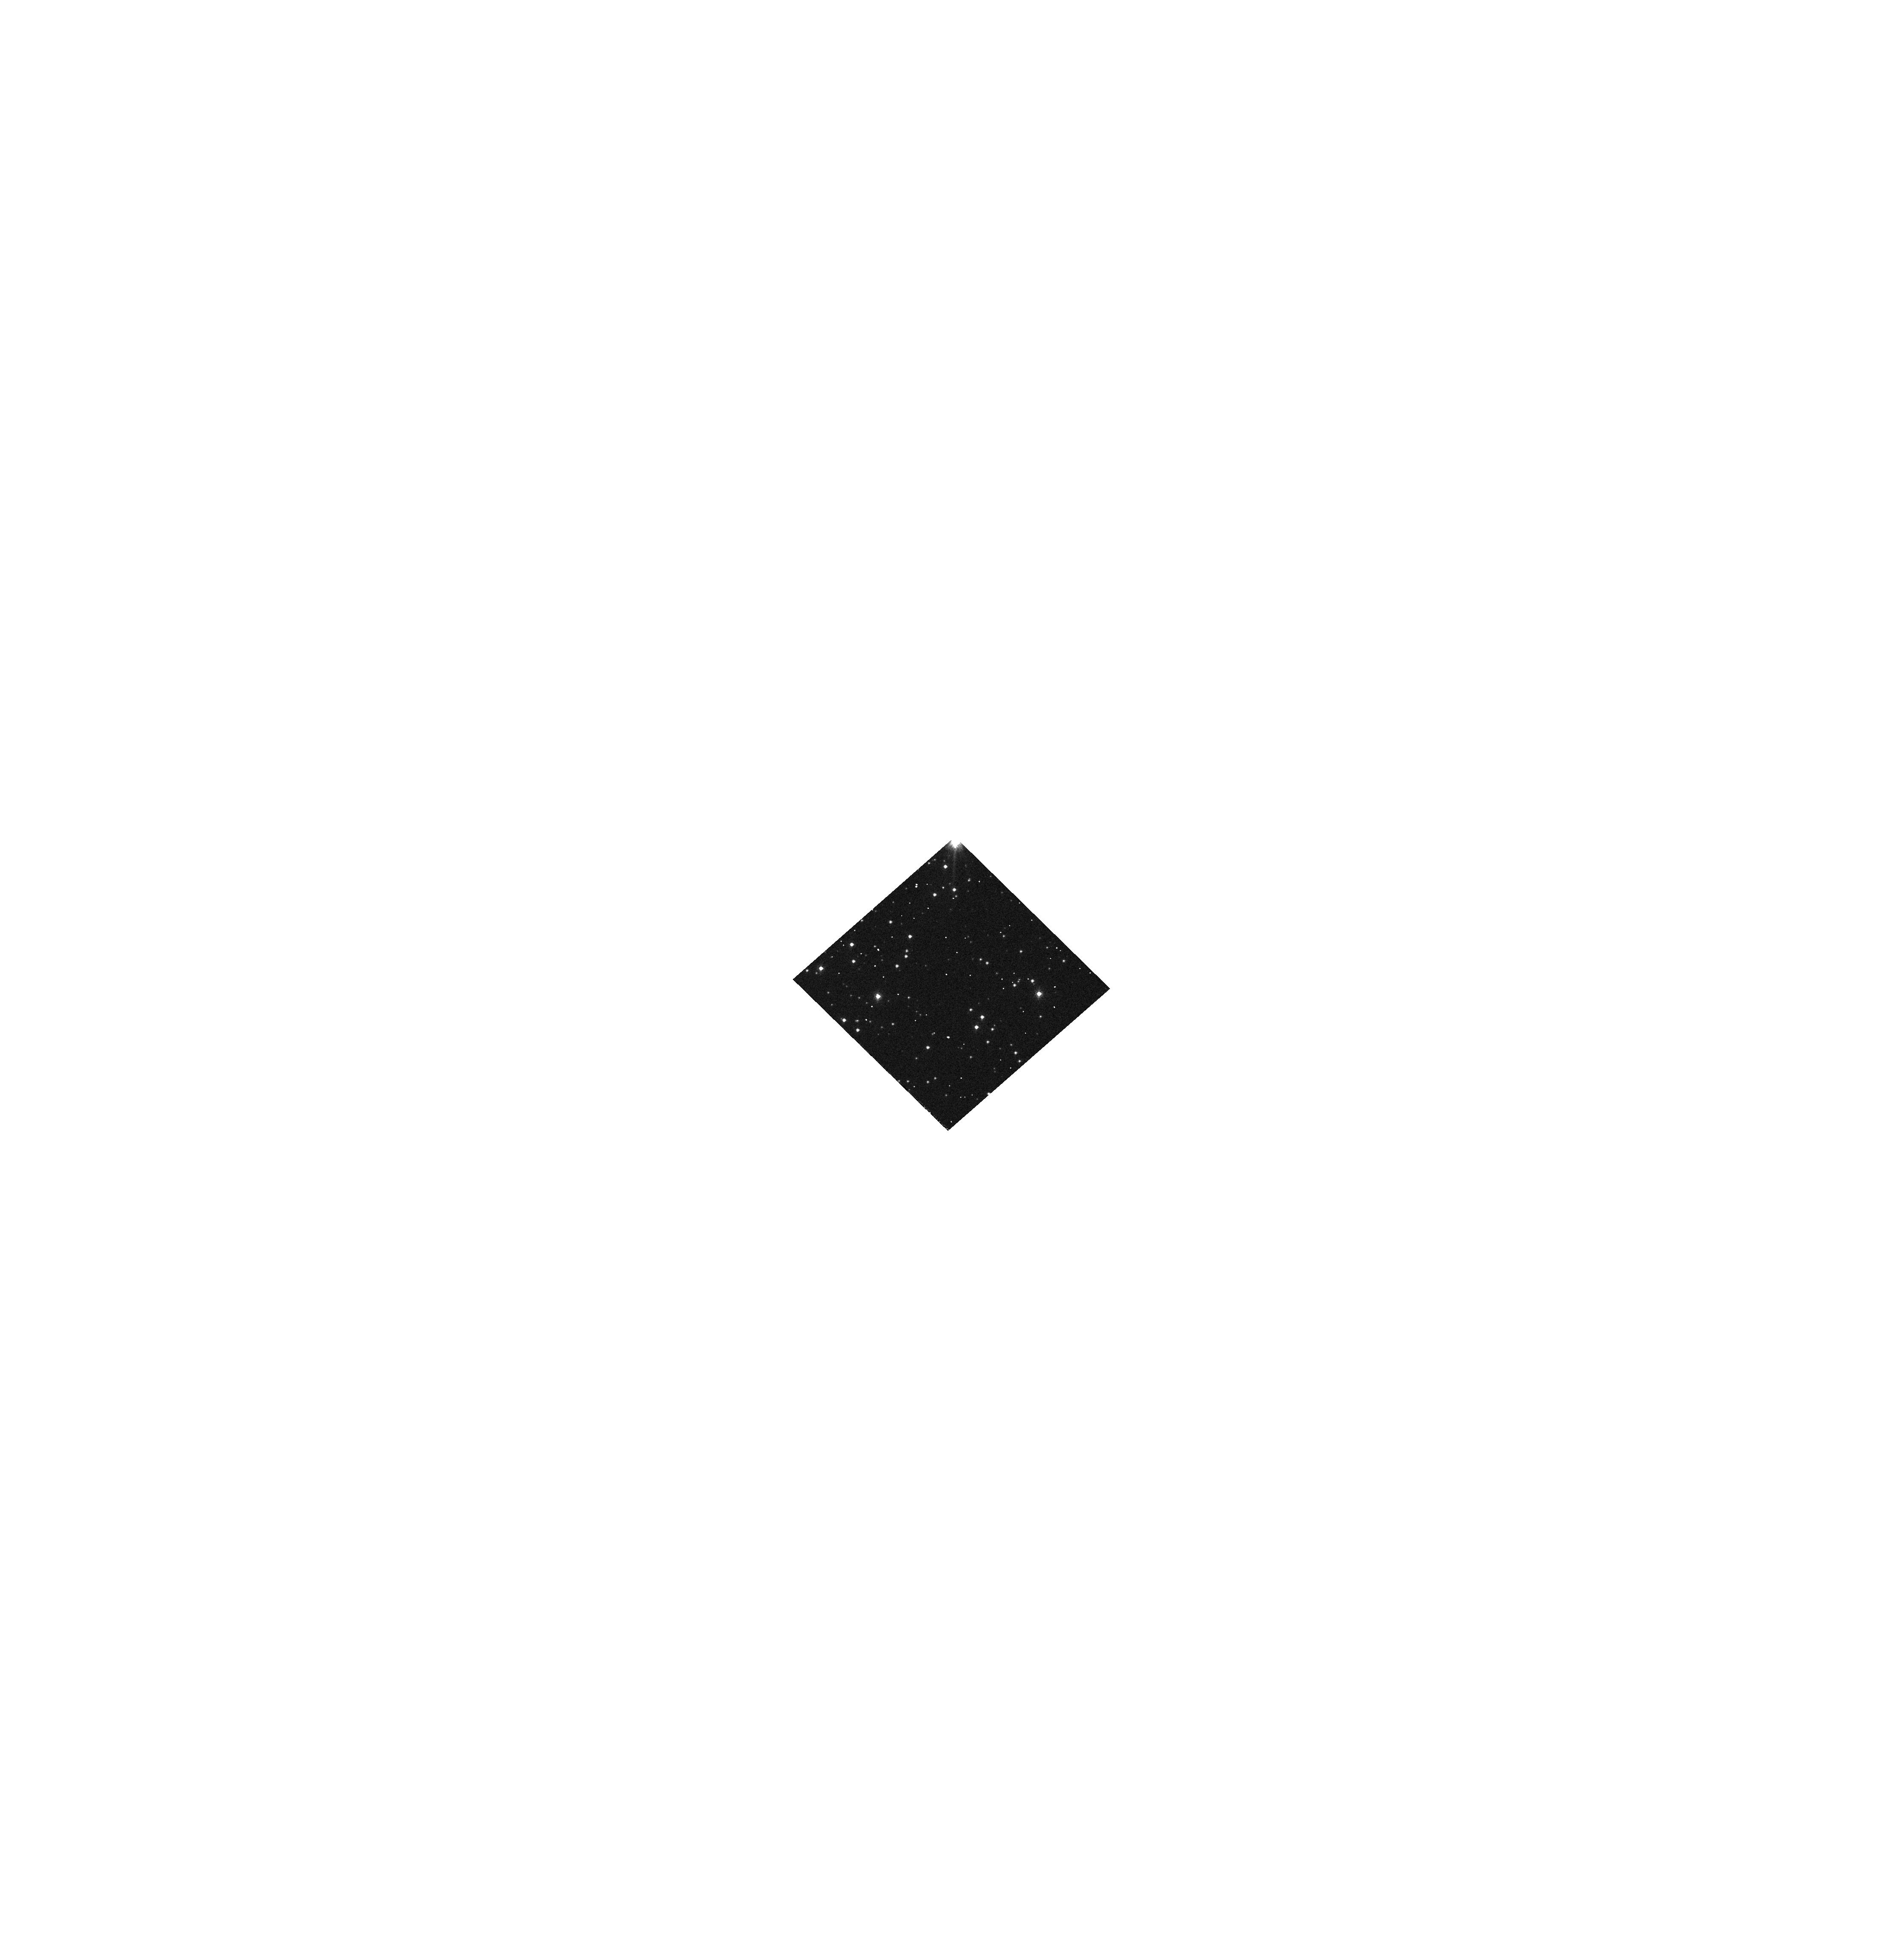
Target: PN-G325.0+03.2. Instrument: WFC3/UVIS. Filter: F814W. Exposure: 1 min. Observation ID: hst_11657_92_wfc3_uvis_f814w_ib1b92

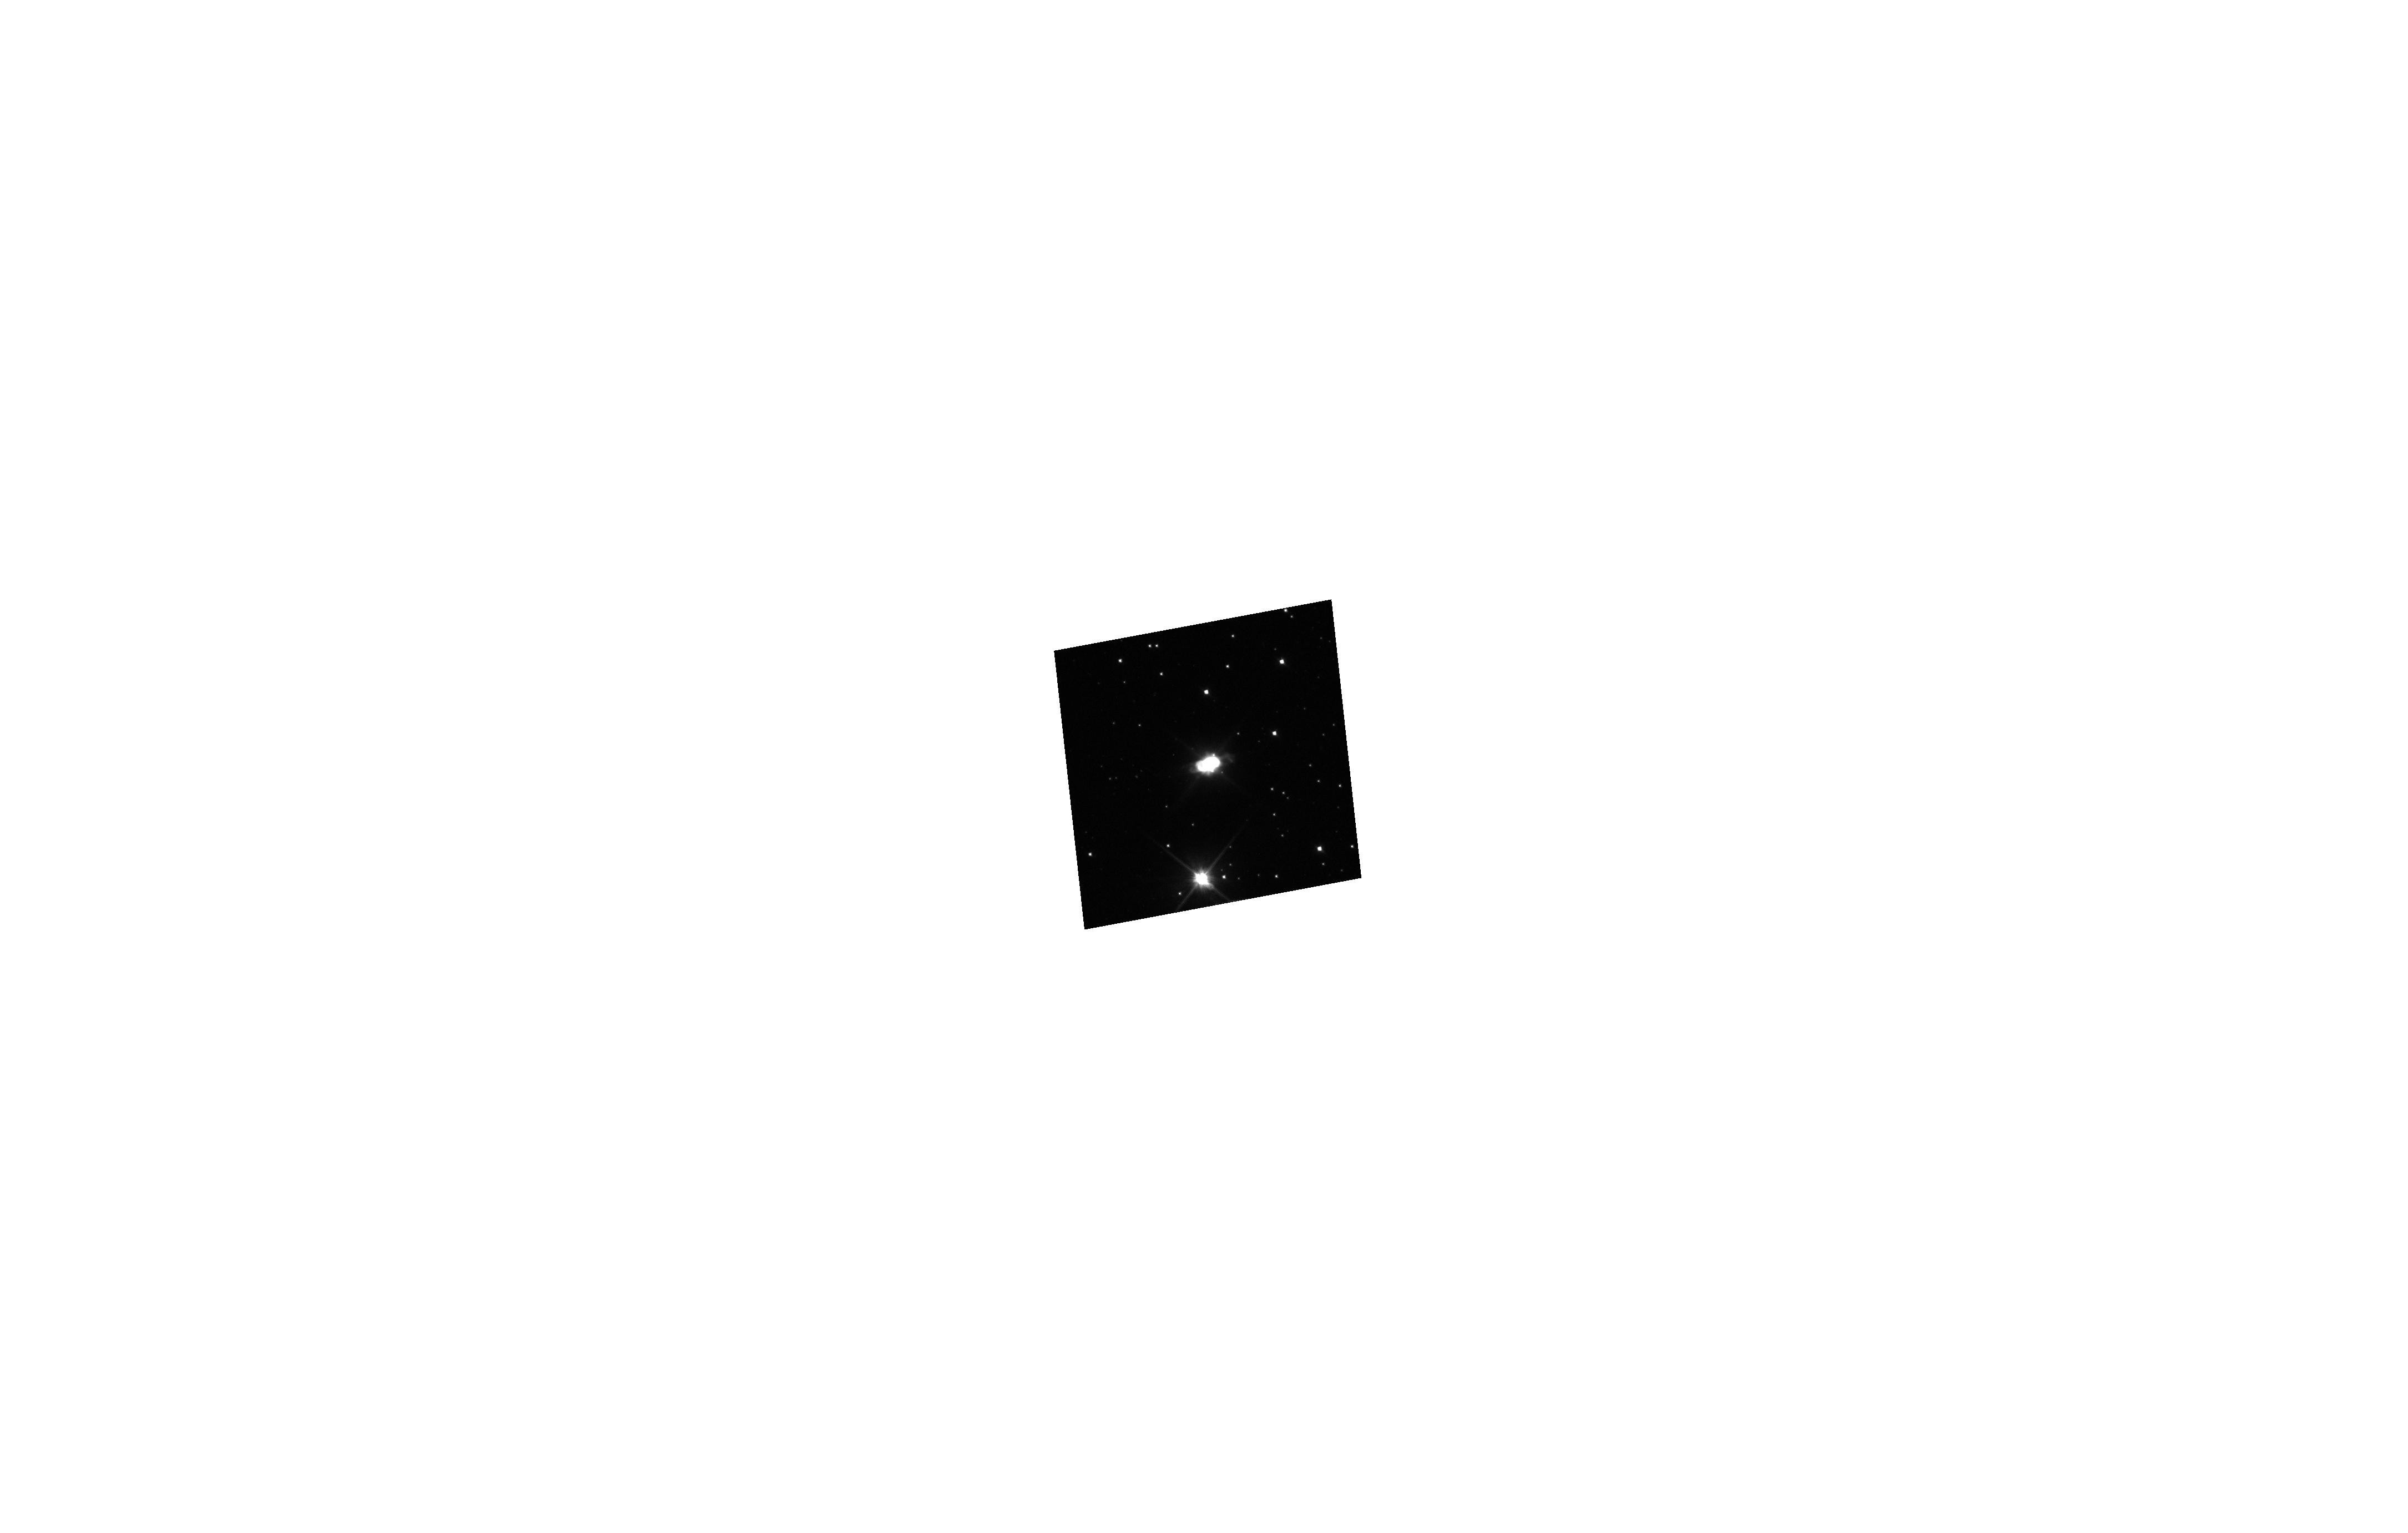
Target: PN-G344.2+04.7. Instrument: WFC3/UVIS. Filter: F200LP. Exposure: 1 min. Observation ID: hst_11657_0c_wfc3_uvis_f200lp_ib1b0c

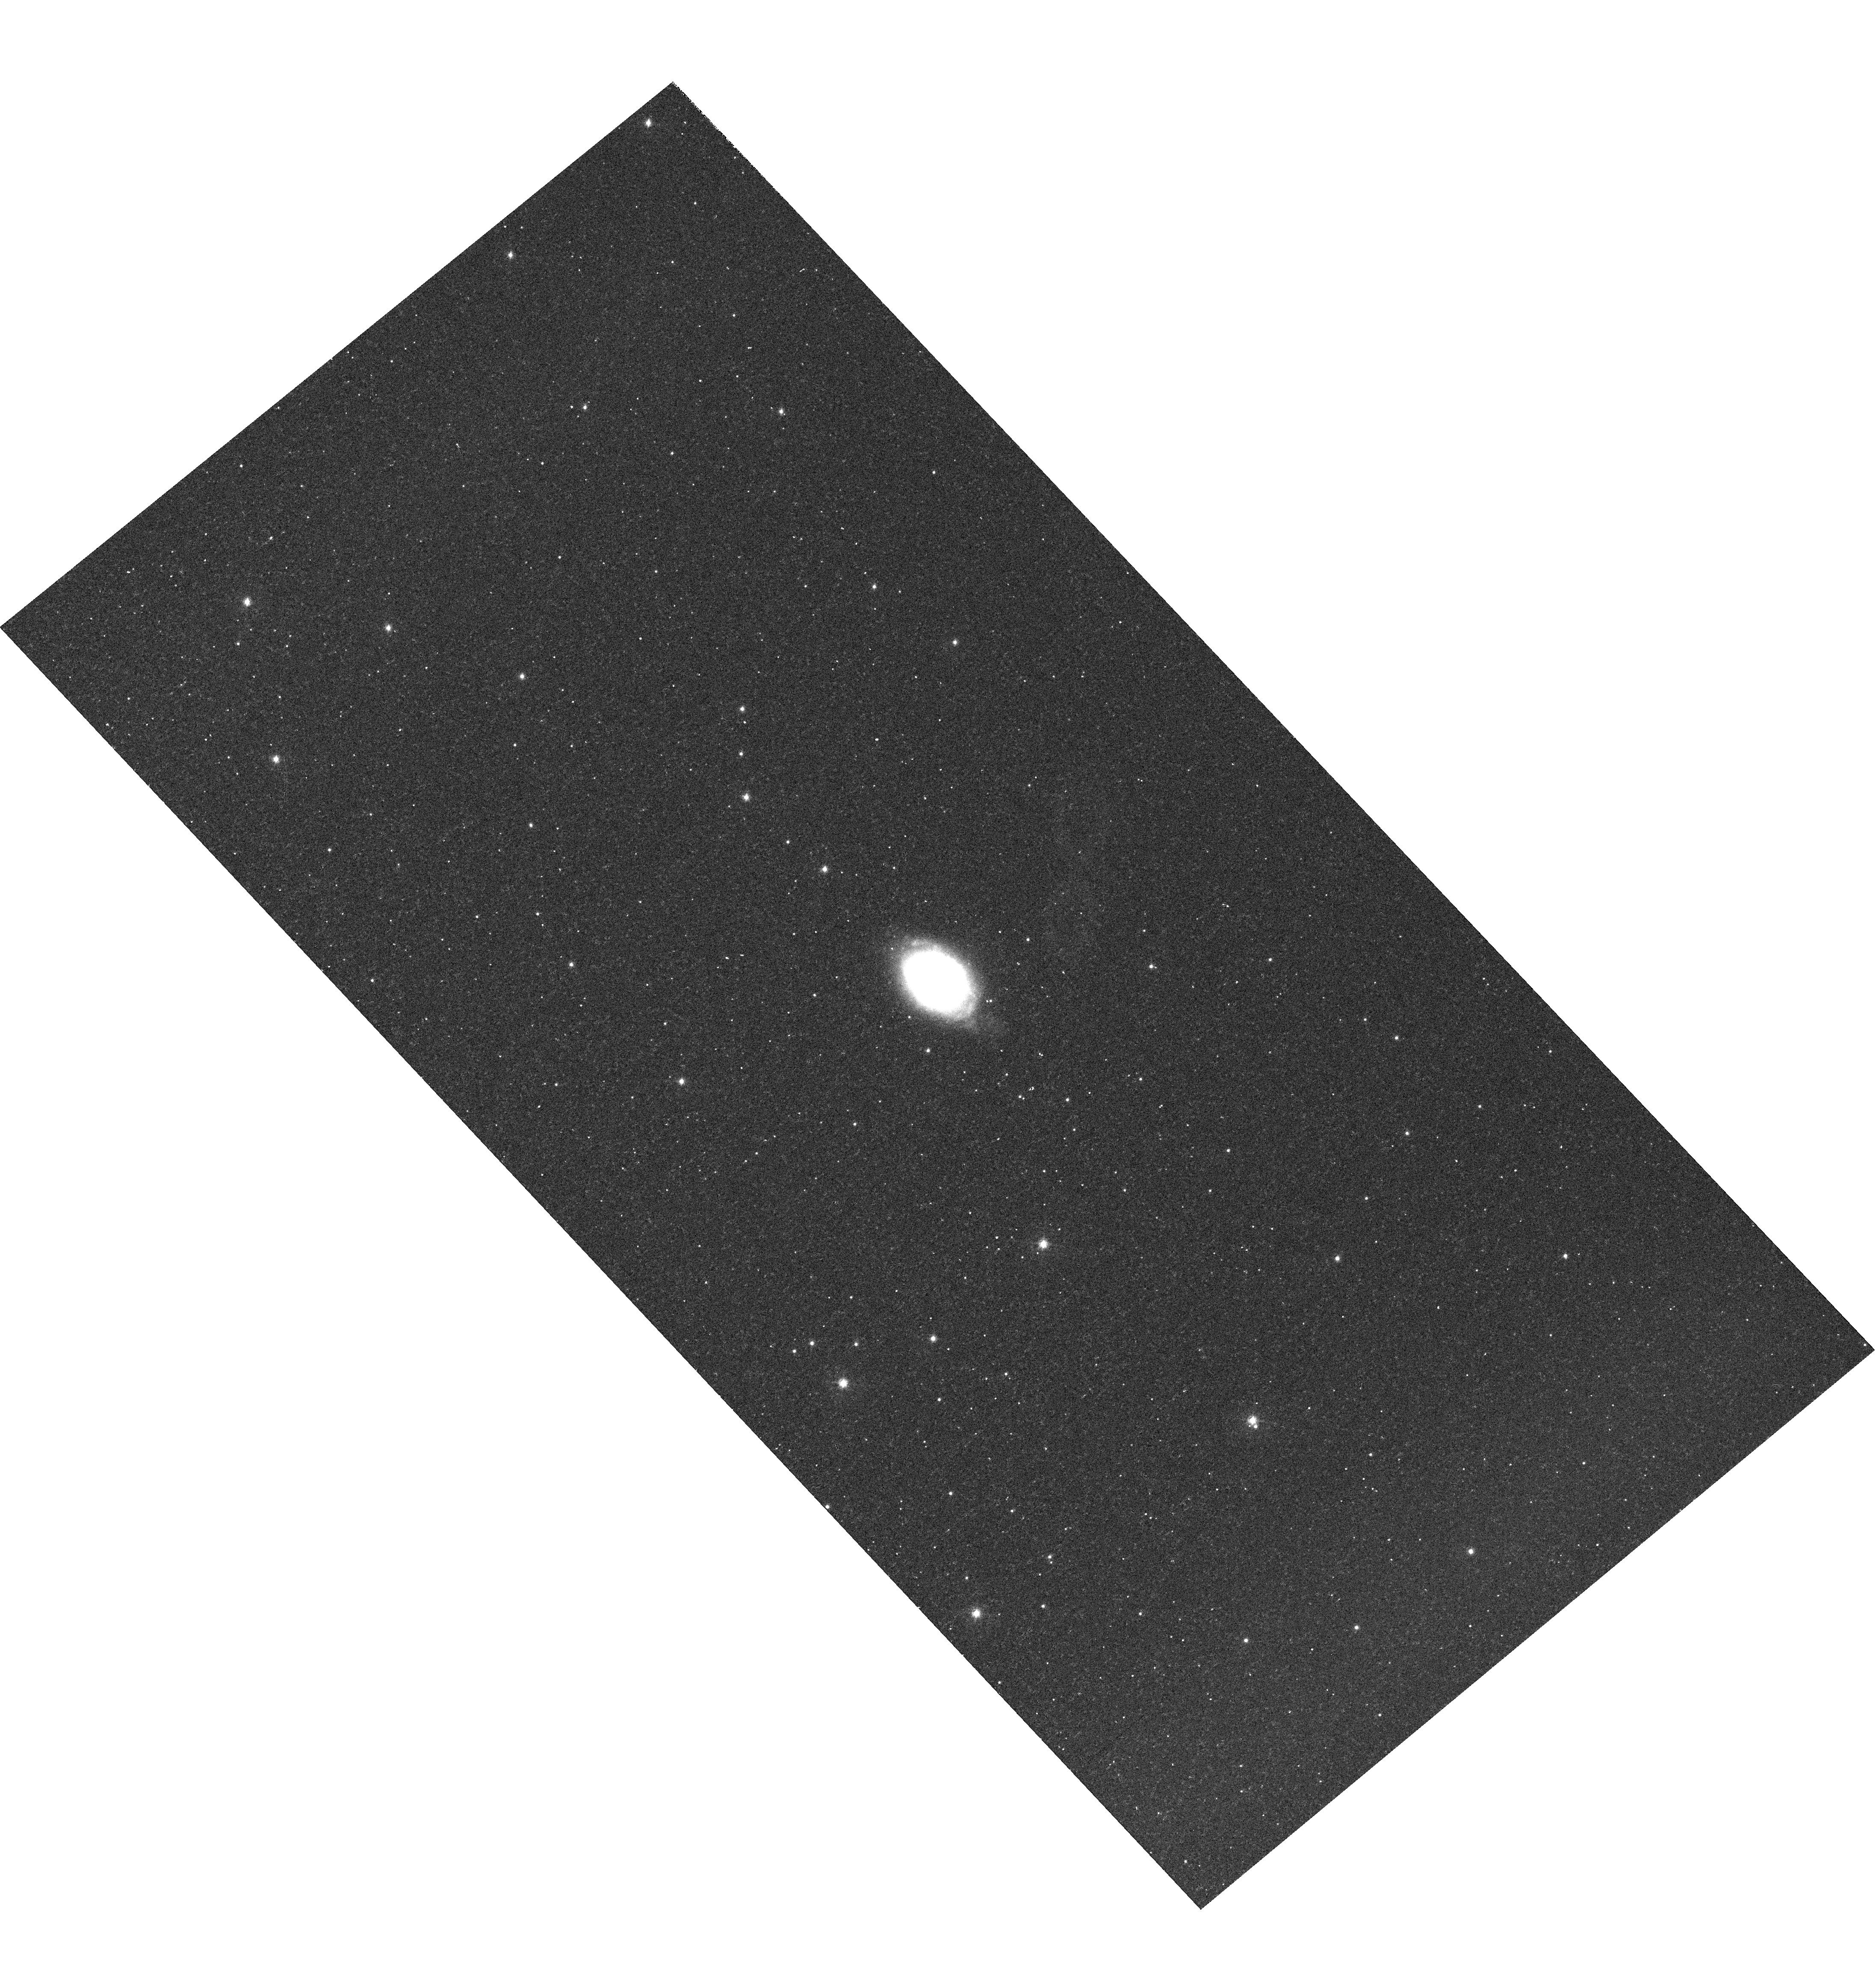
Target: PN-G097.6-02.4. Instrument: WFC3/UVIS. Filter: F502N. Exposure: 10 min. Observation ID: hst_11657_69_wfc3_uvis_f502n_ib1b69

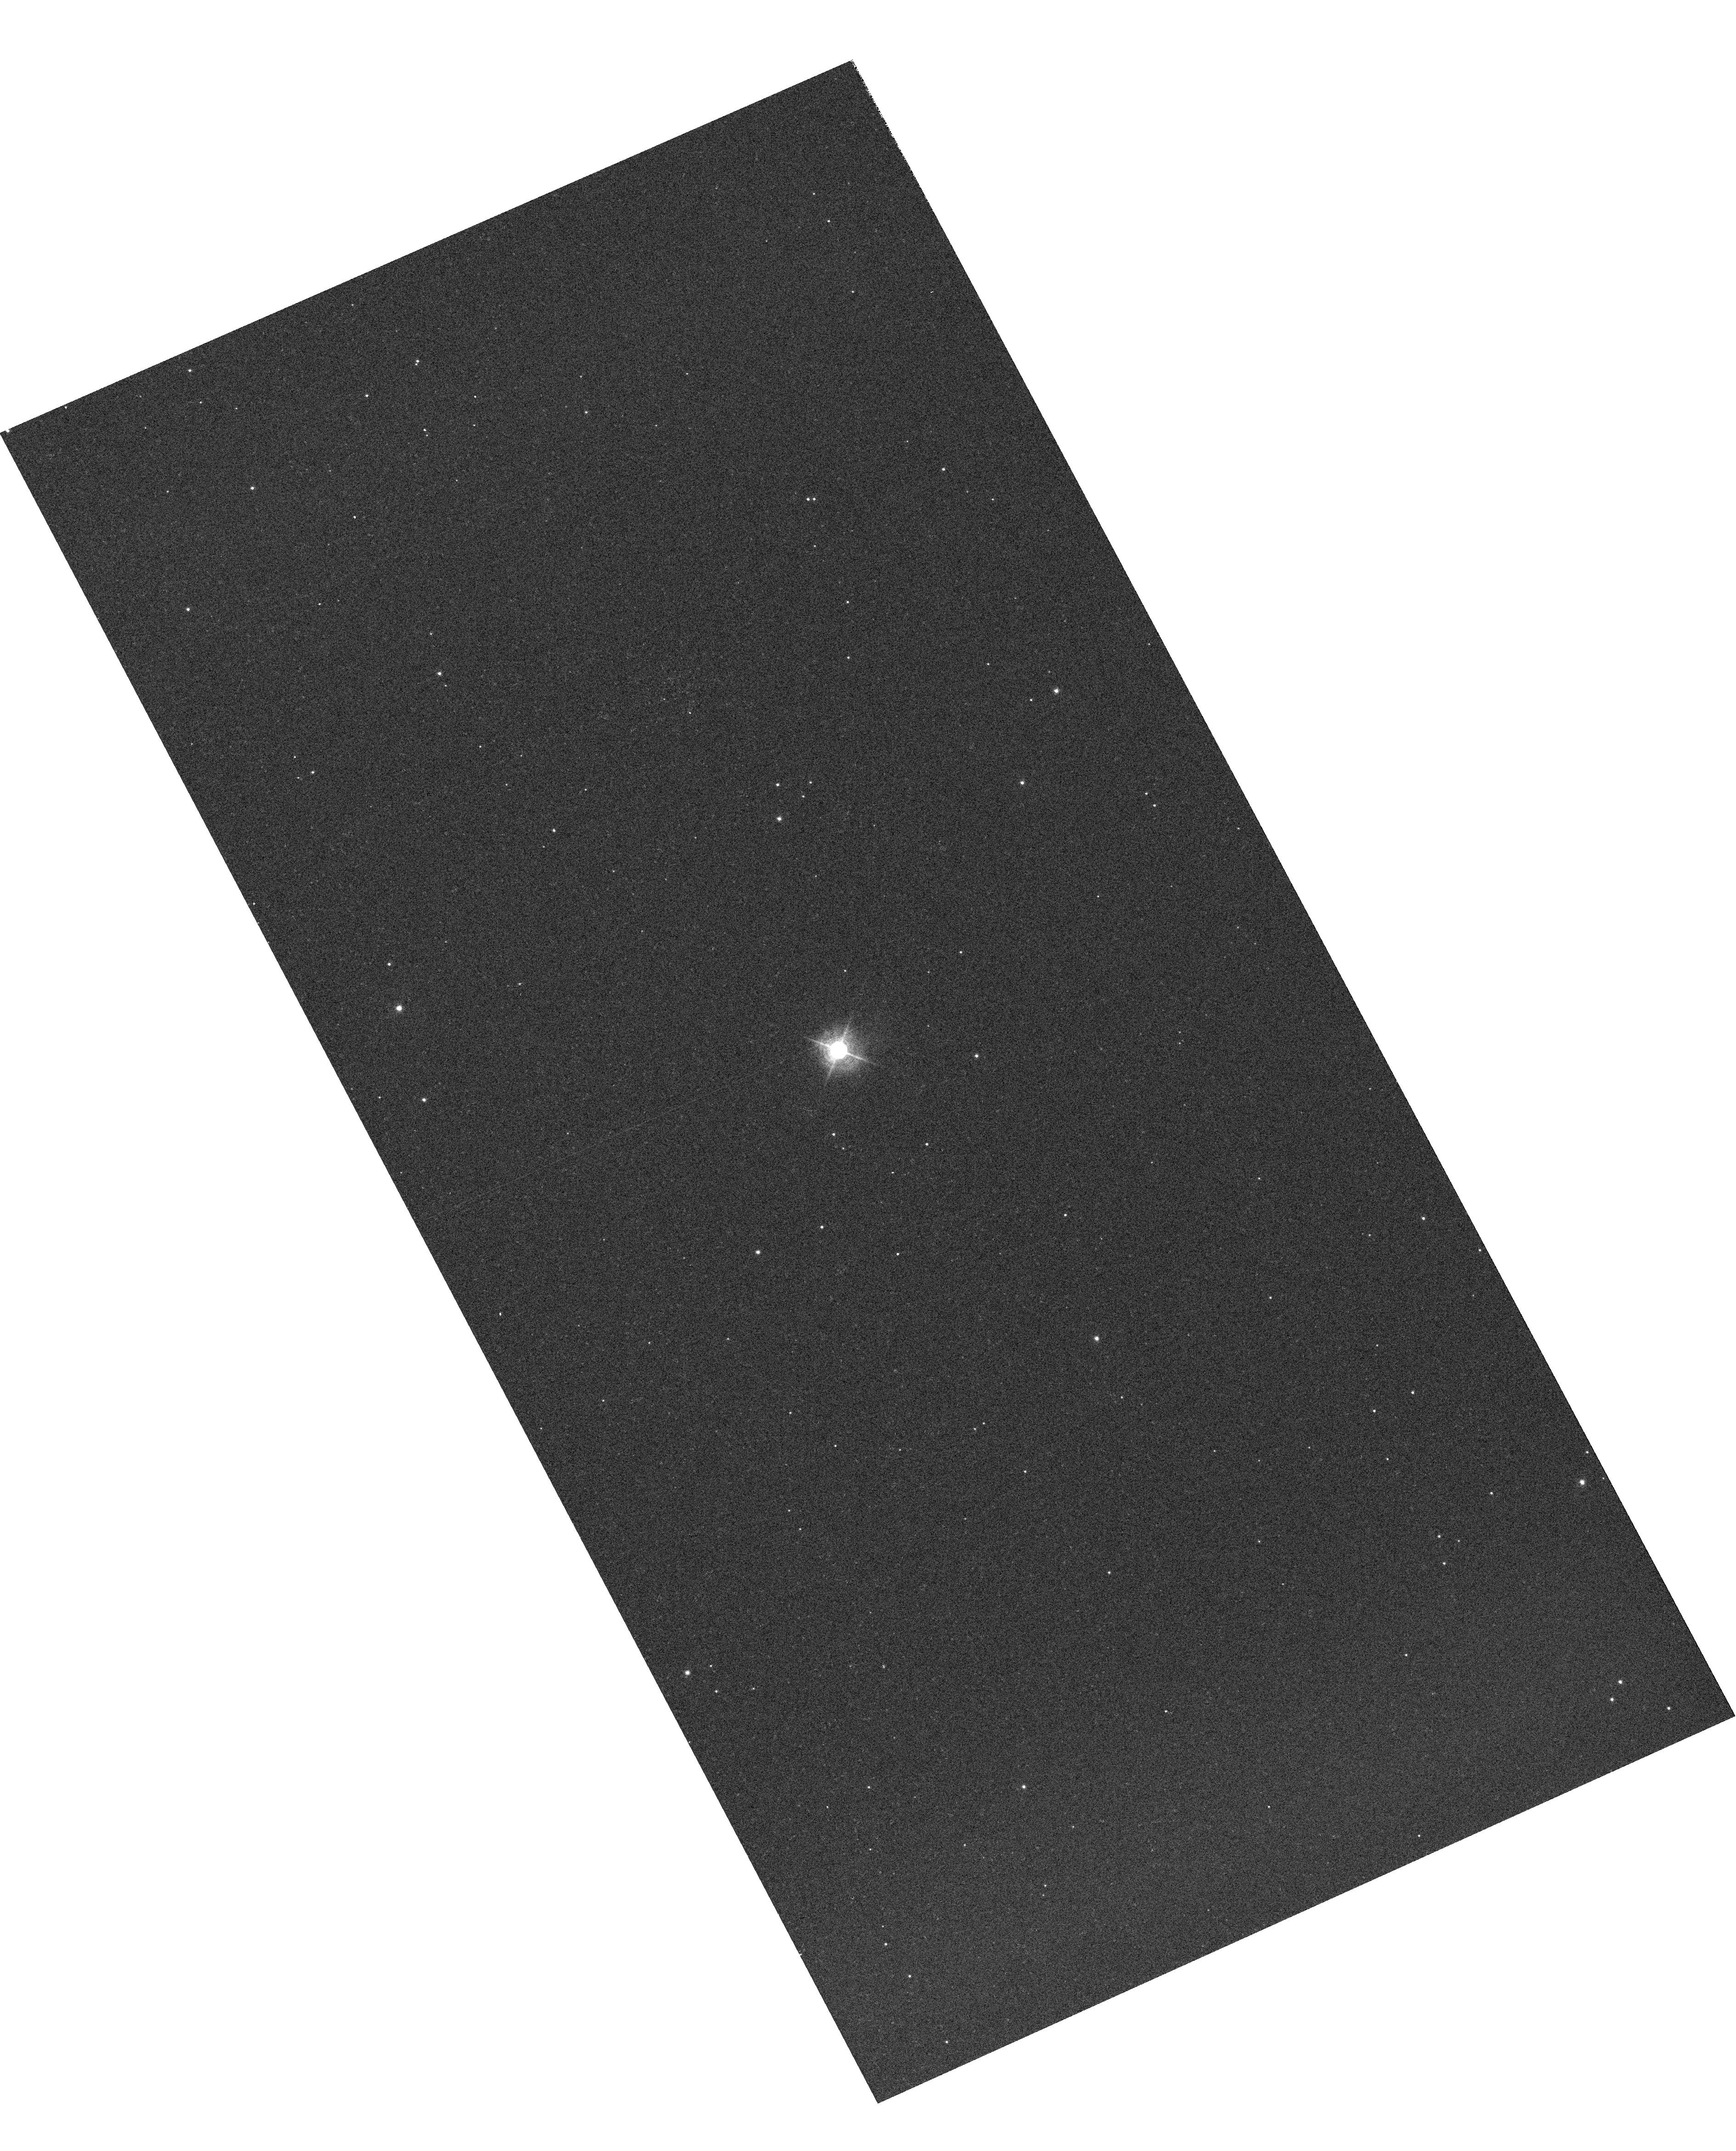
Target: PN-G334.8-07.4. Instrument: WFC3/UVIS. Filter: F502N. Exposure: 1 min. Observation ID: hst_11657_97_wfc3_uvis_f502n_ib1b97

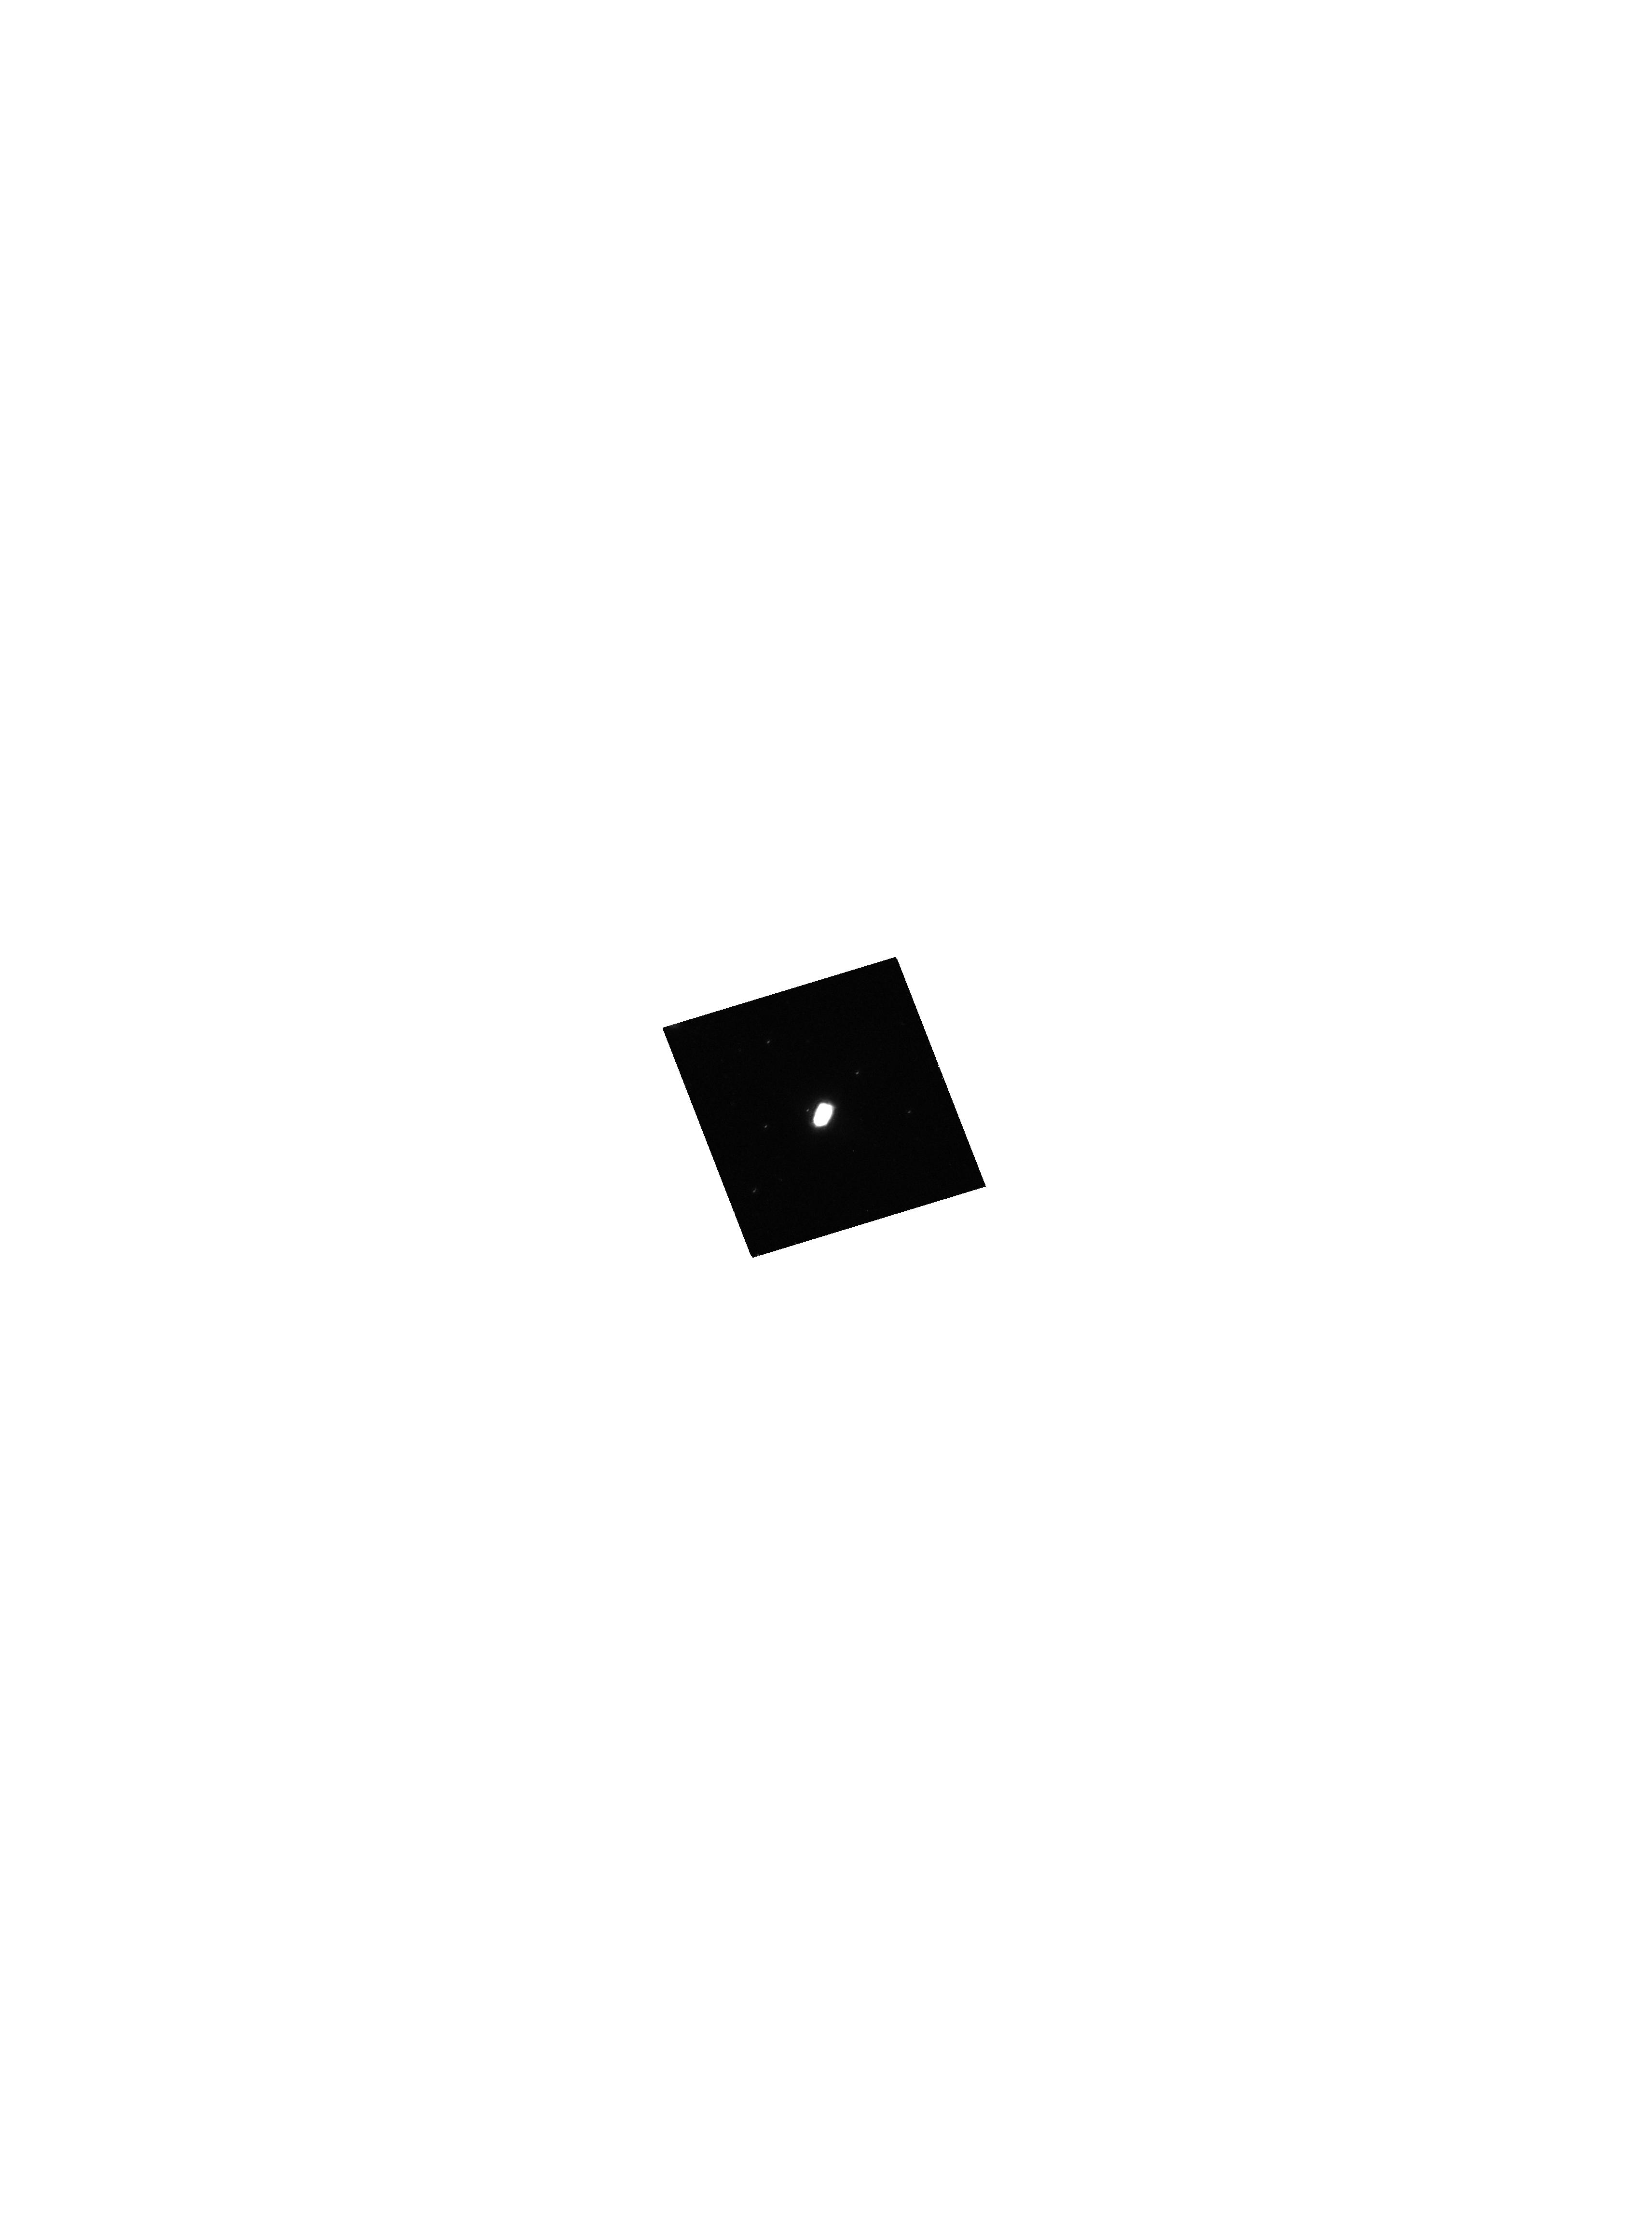
Target: PN-G098.2+04.9. Instrument: WFC3/UVIS. Filter: F350LP. Exposure: 3 min. Observation ID: hst_11657_70_wfc3_uvis_f350lp_ib1b70

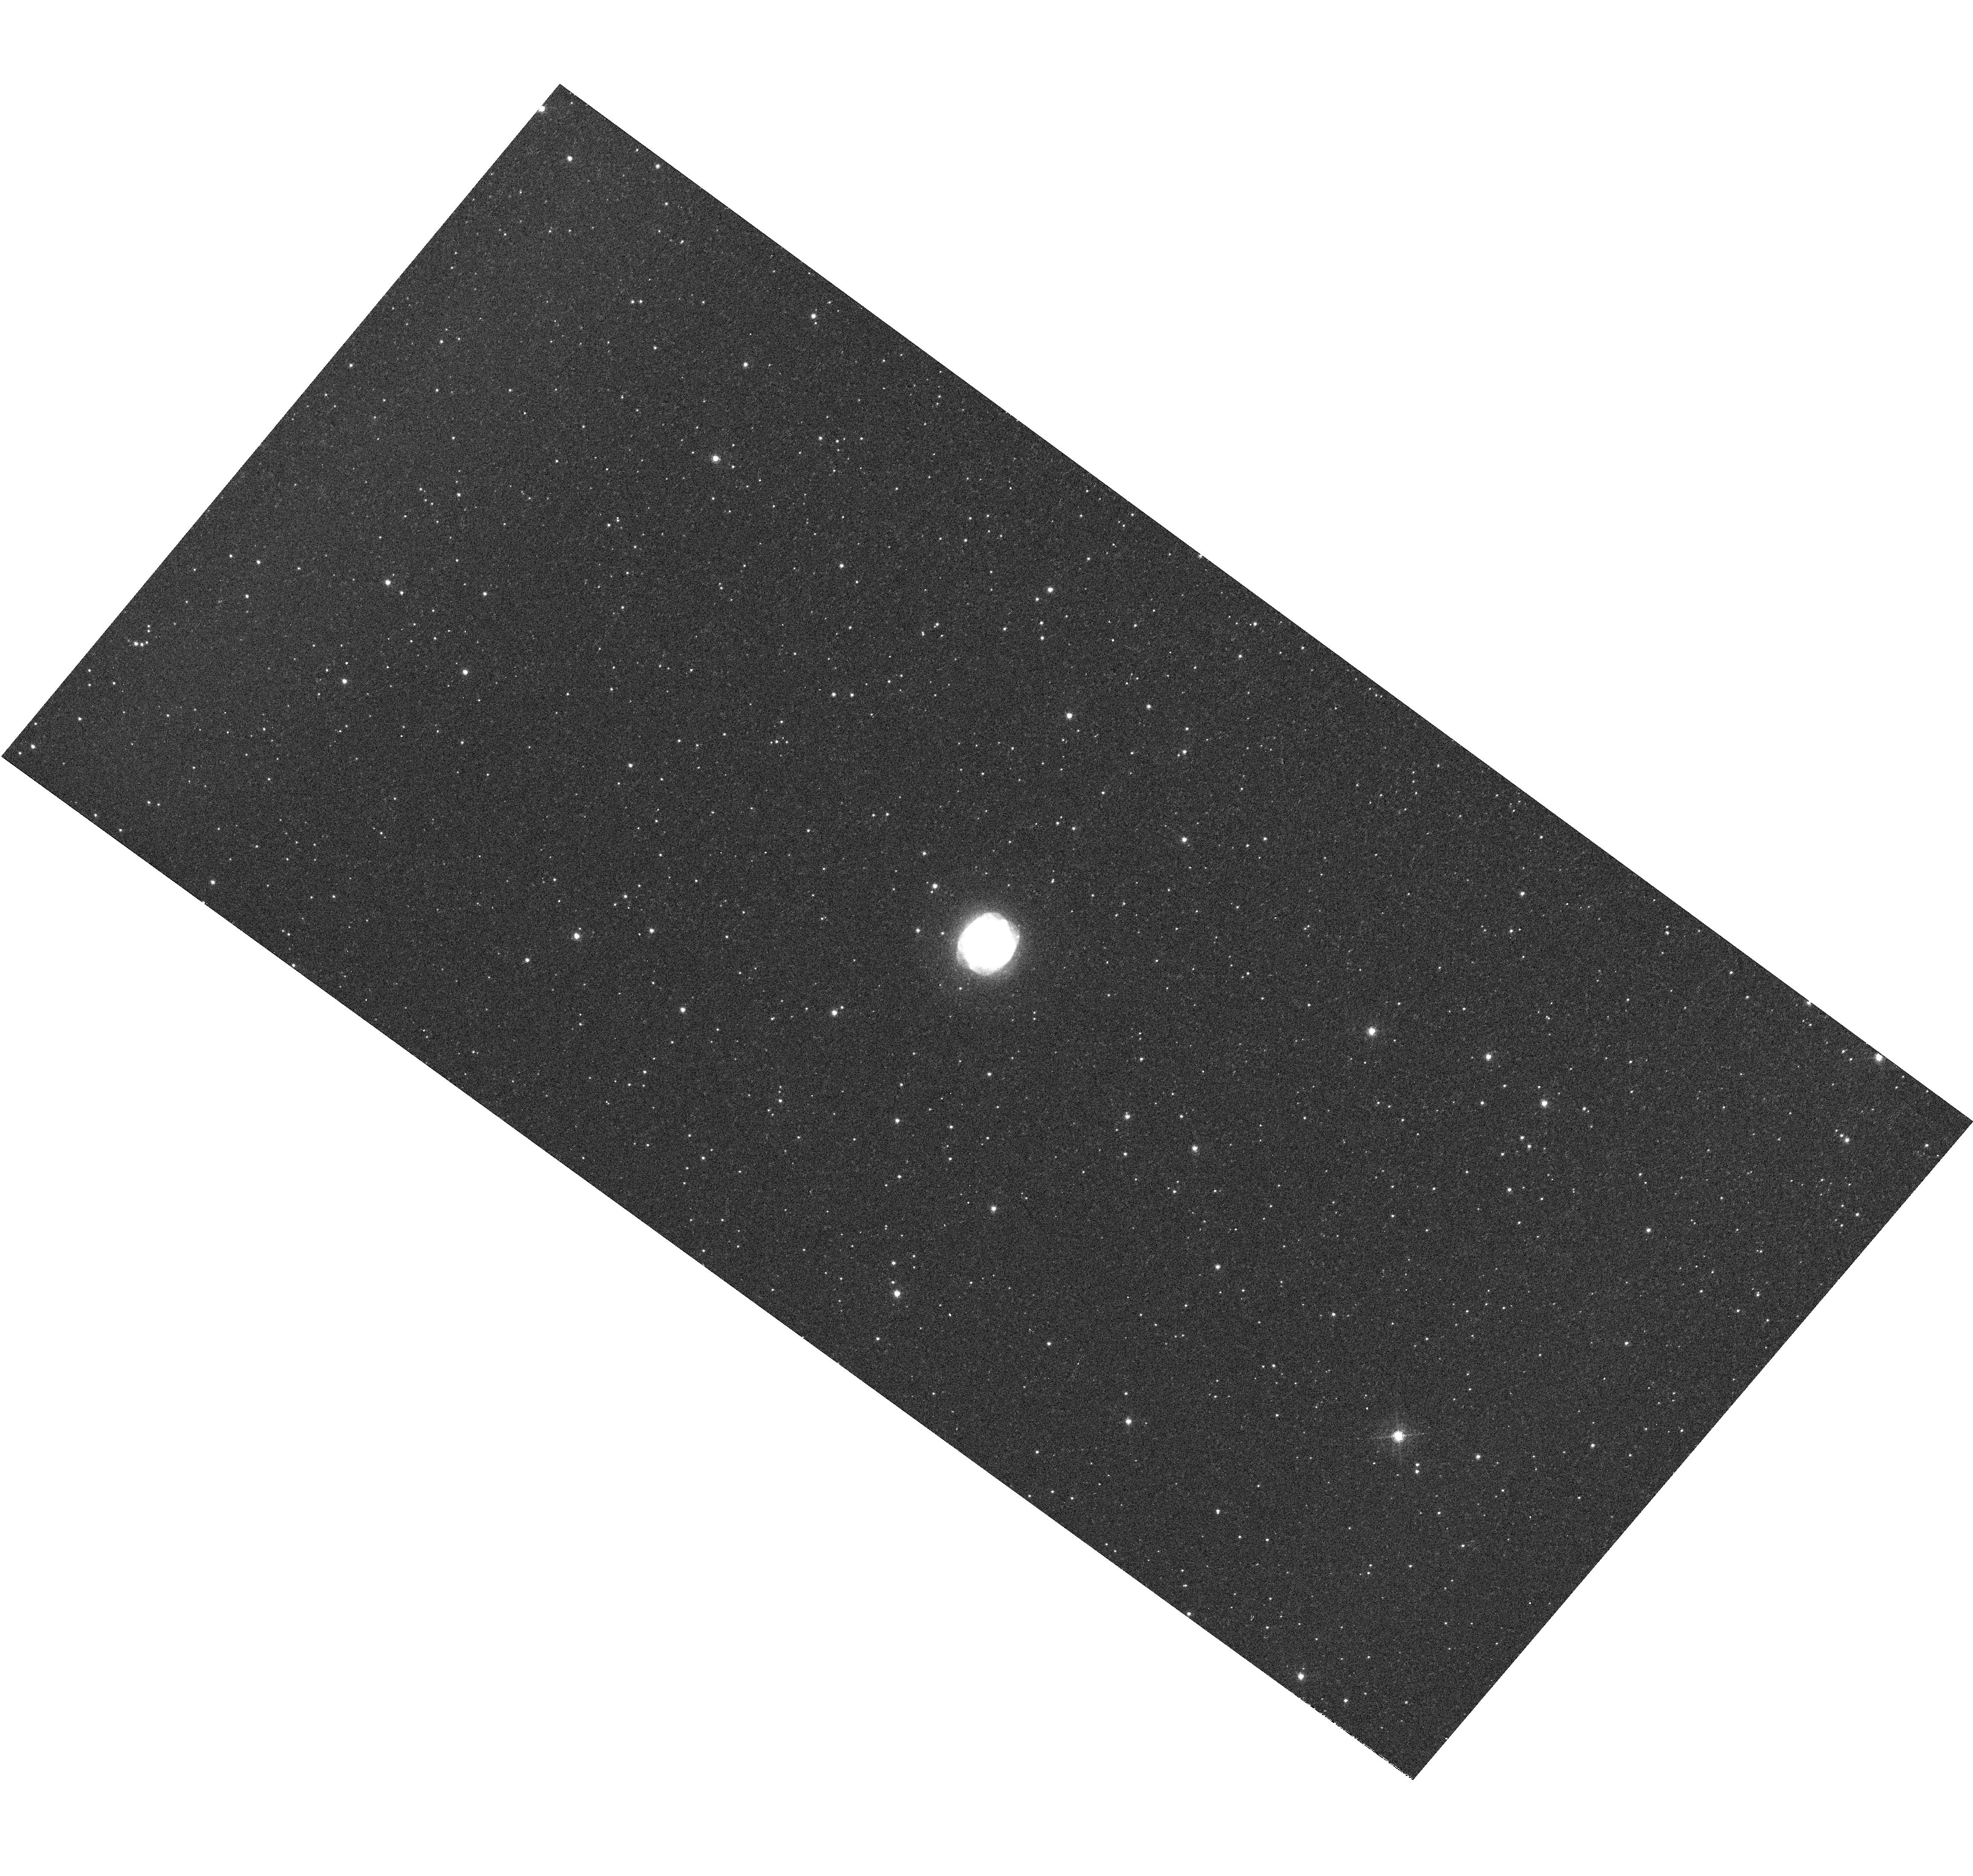
Target: PN-G358.6+07.8. Instrument: WFC3/UVIS. Filter: F502N. Exposure: 10 min. Observation ID: hst_11657_0z_wfc3_uvis_f502n_ib1b0z

The population of compact planetary nebulae in the Galactic Disk (PI: Stanghellini, Letizia)

We propose to secure narrow- and broad-band images of compact planetary nebulae (PNe) in the Galactic Disk to study the missing link of the early phases of post-AGB evolution. Ejected AGB envelopes become PNe when the gas is ionized. PNe expand, and, when large enough, can be studied in detail from the ground. In the interim, only the HST capabilities can resolve their size, morphology, and central stars. Our proposed observations will be the basis for a systematic study of the onset of morphology. Dust properties of the proposed targets will be available through approved Spitzer/IRS spectra, and so will the abundances of the alpha-elements. We will be able thus to explore the interconnection of morphology, dust grains, stellar evolution, and populations. The target selection is suitable to explore the nebular and stellar properties across the Galactic Disk, and to set constraints on the Galactic evolutionary models through the analysis of metallicity and population gradients.